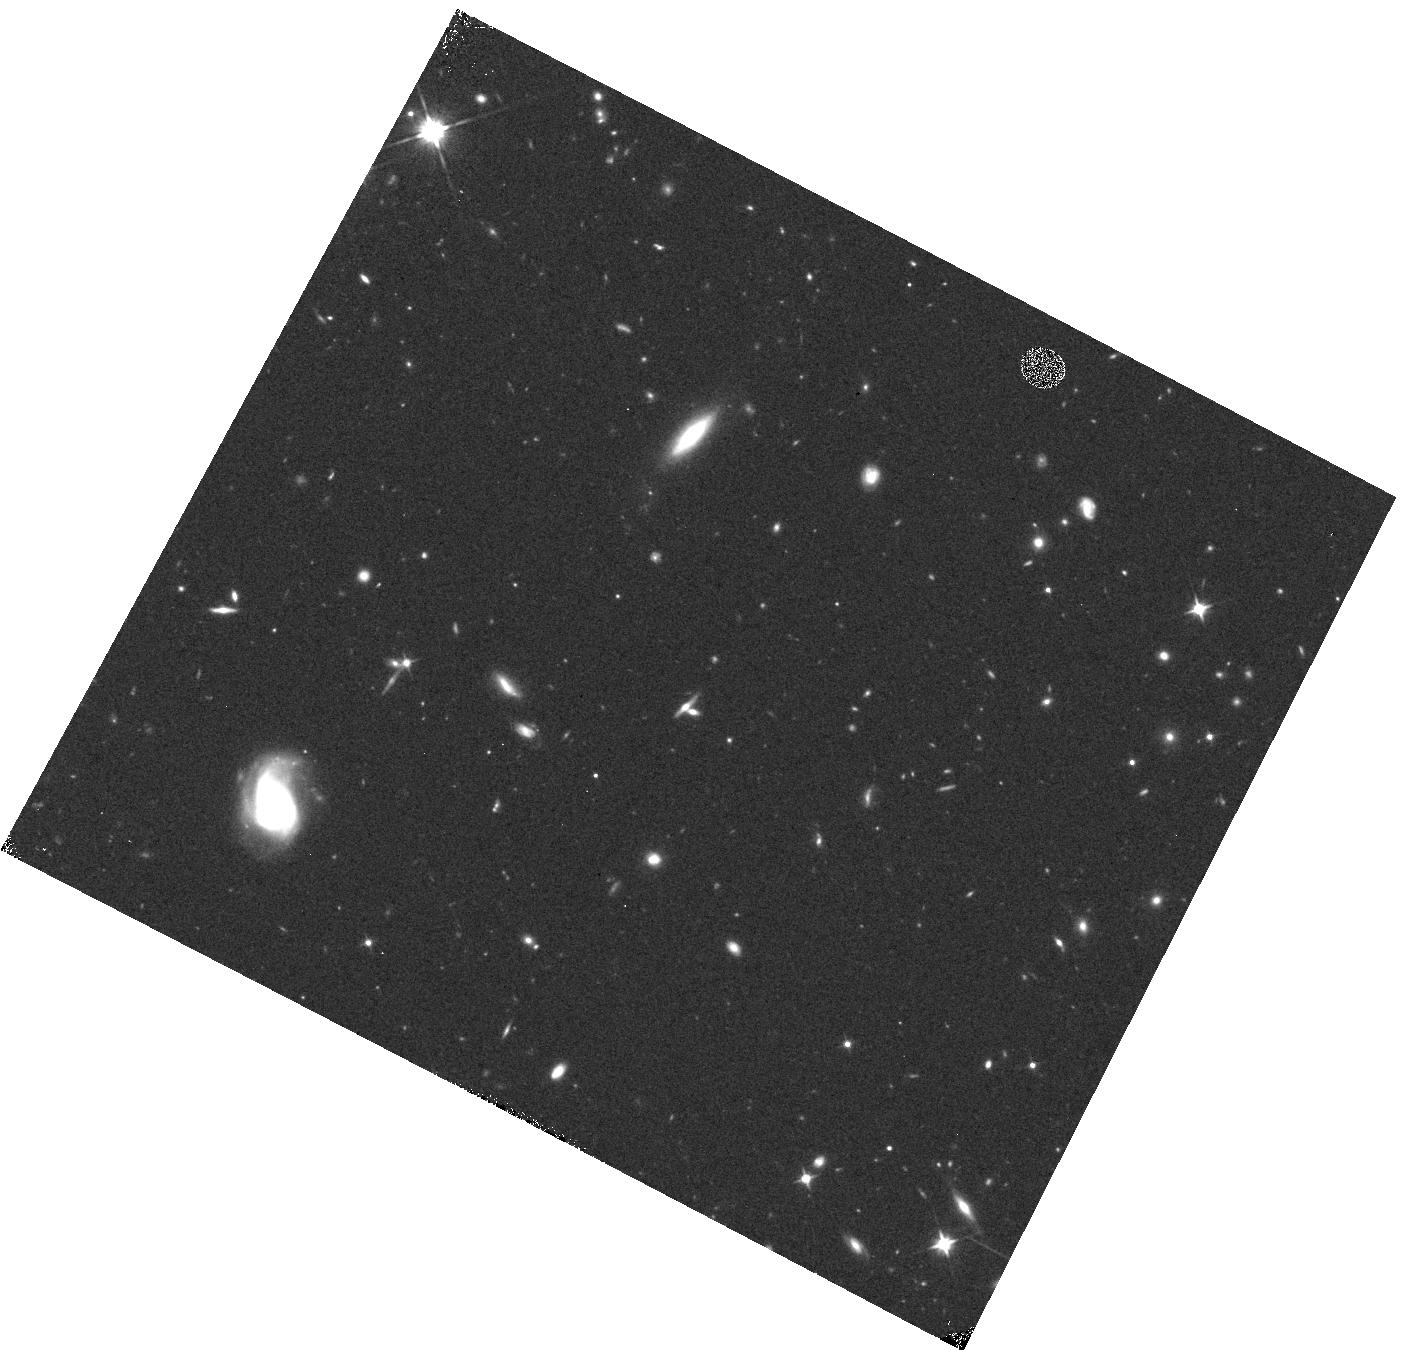
Target: field at RA 353.820°, Dec -35.605°. Instrument: WFC3/IR. Filter: F110W. Exposure: 8 min. Observation ID: hst_13517_g2_wfc3_ir_f110w_icdyg2

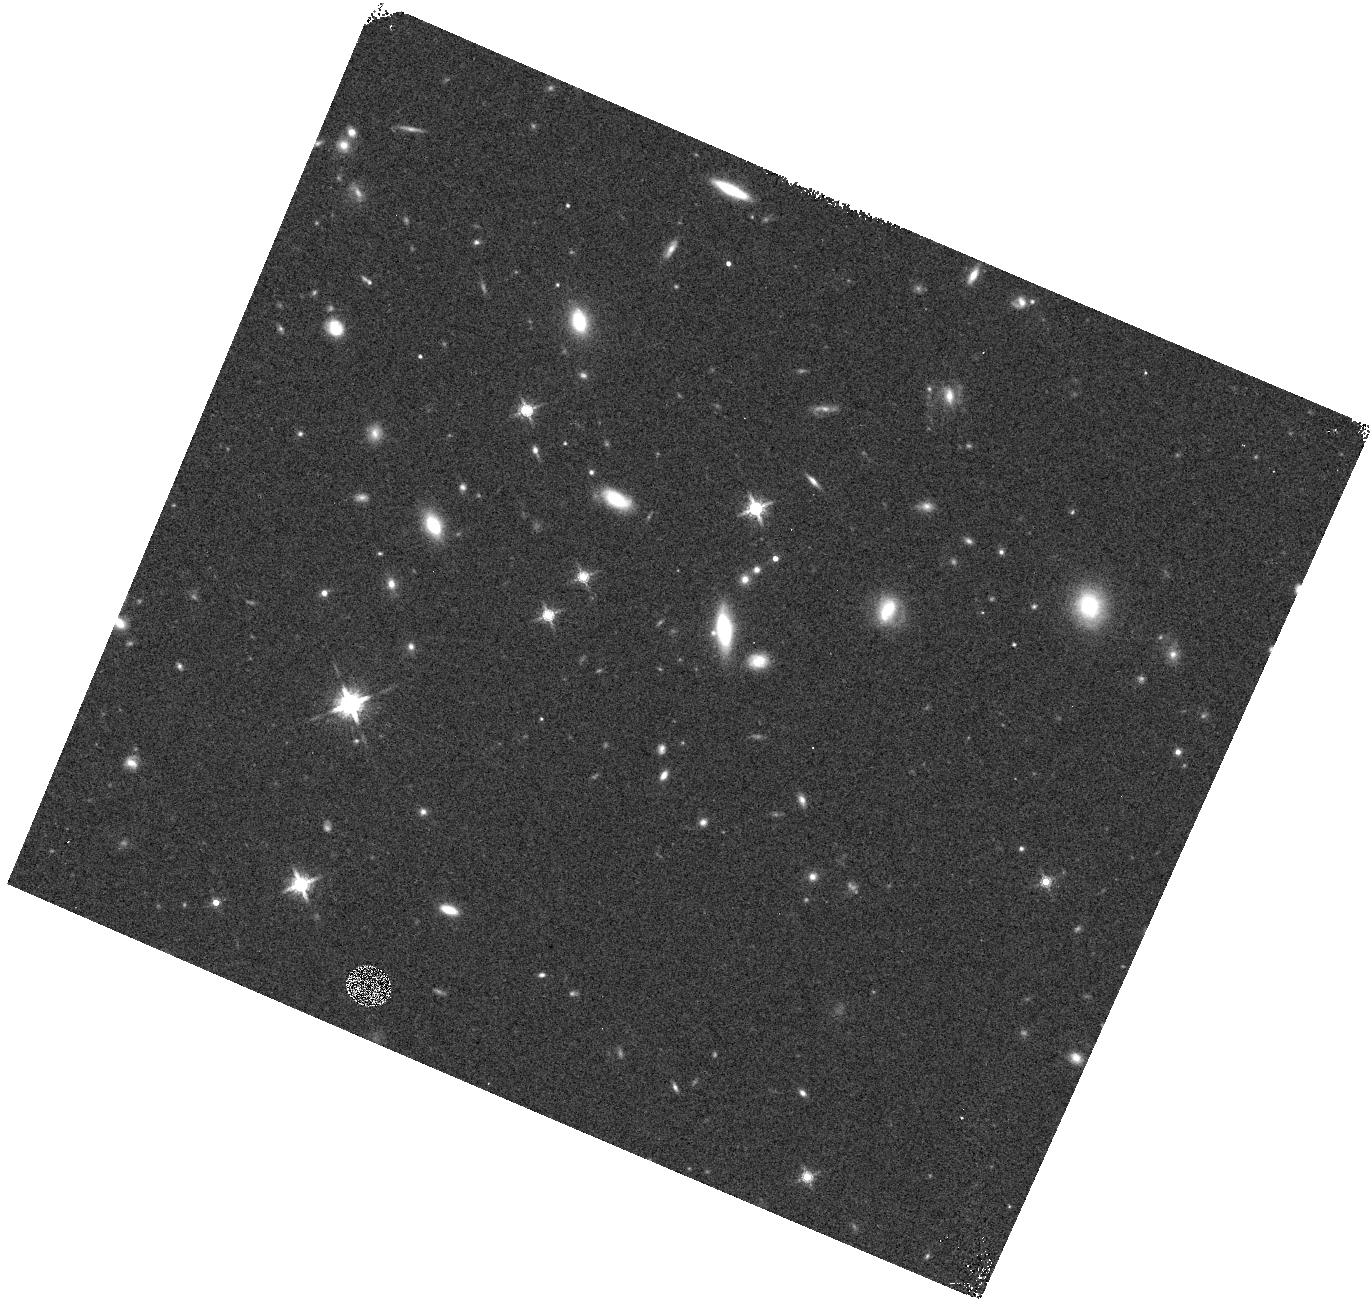
Target: field at RA 152.056°, Dec 12.048°. Instrument: WFC3/IR. Filter: F160W. Exposure: 4 min. Observation ID: hst_13517_1r_wfc3_ir_f160w_icdy1r

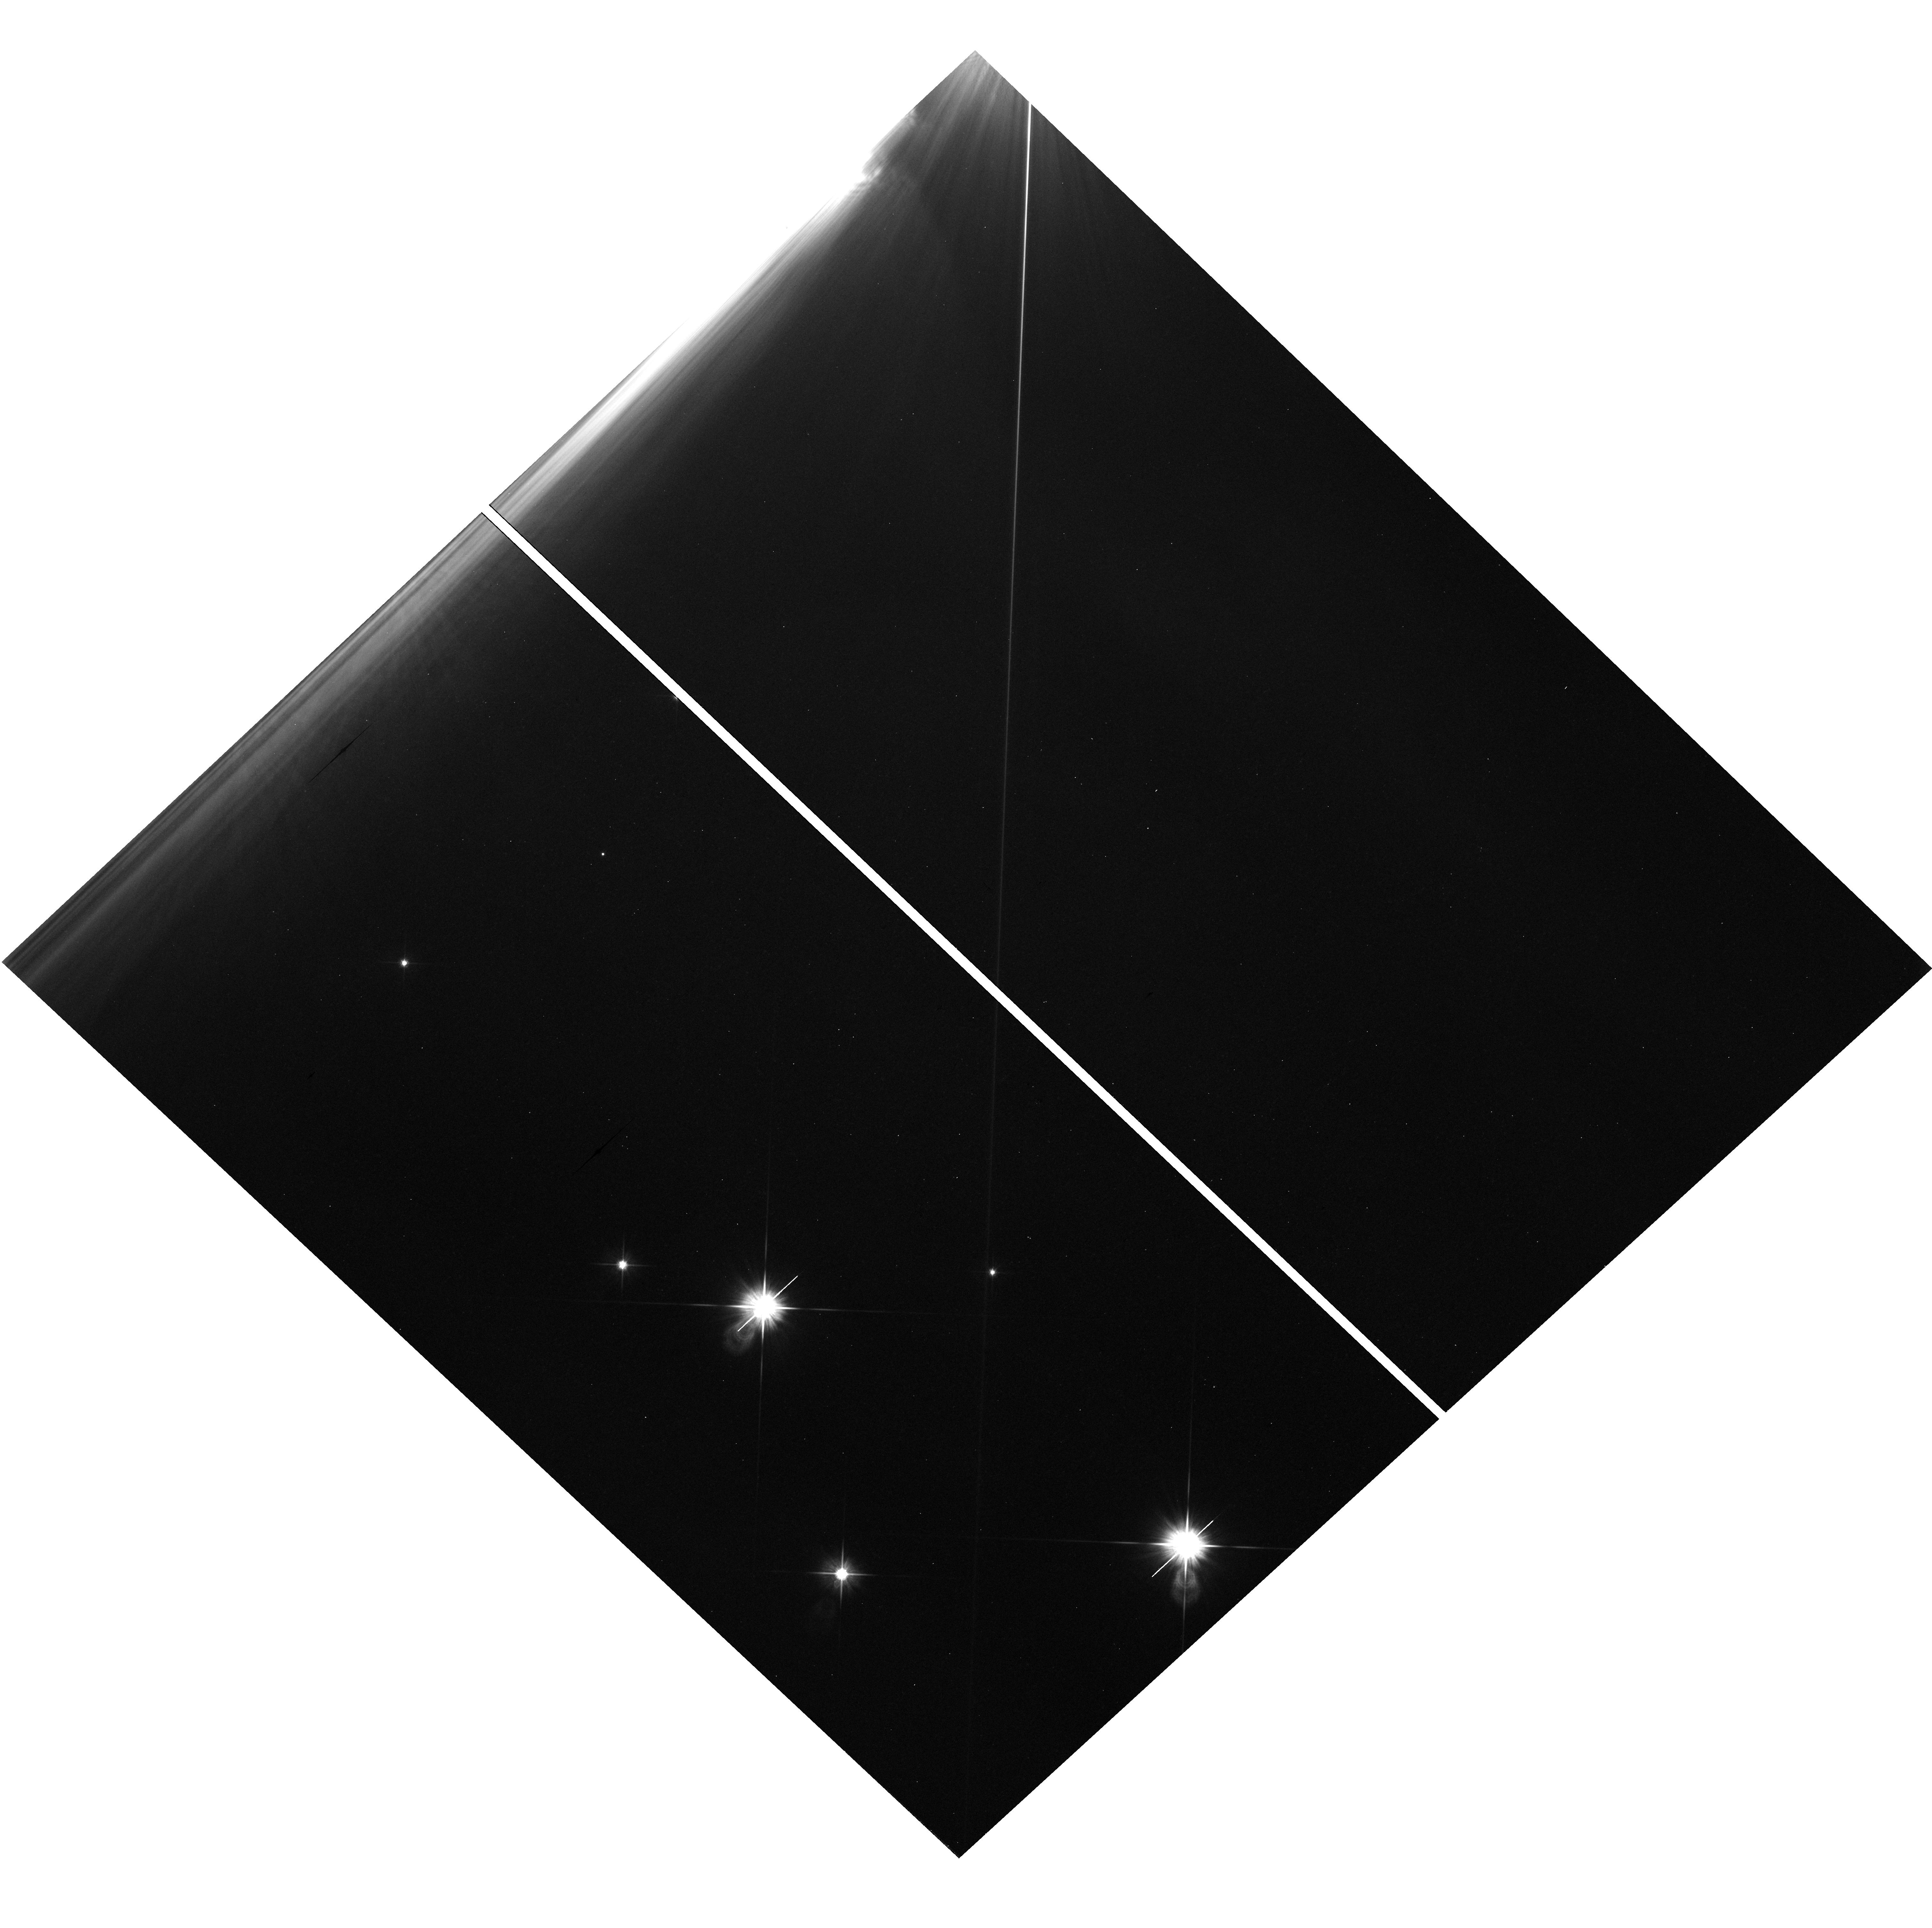
Target: field at RA 83.820°, Dec -6.069°. Instrument: WFC3/UVIS. Filter: F606W. Exposure: 25 min. Observation ID: hst_13517_3s_wfc3_uvis_f606w_icdy3s

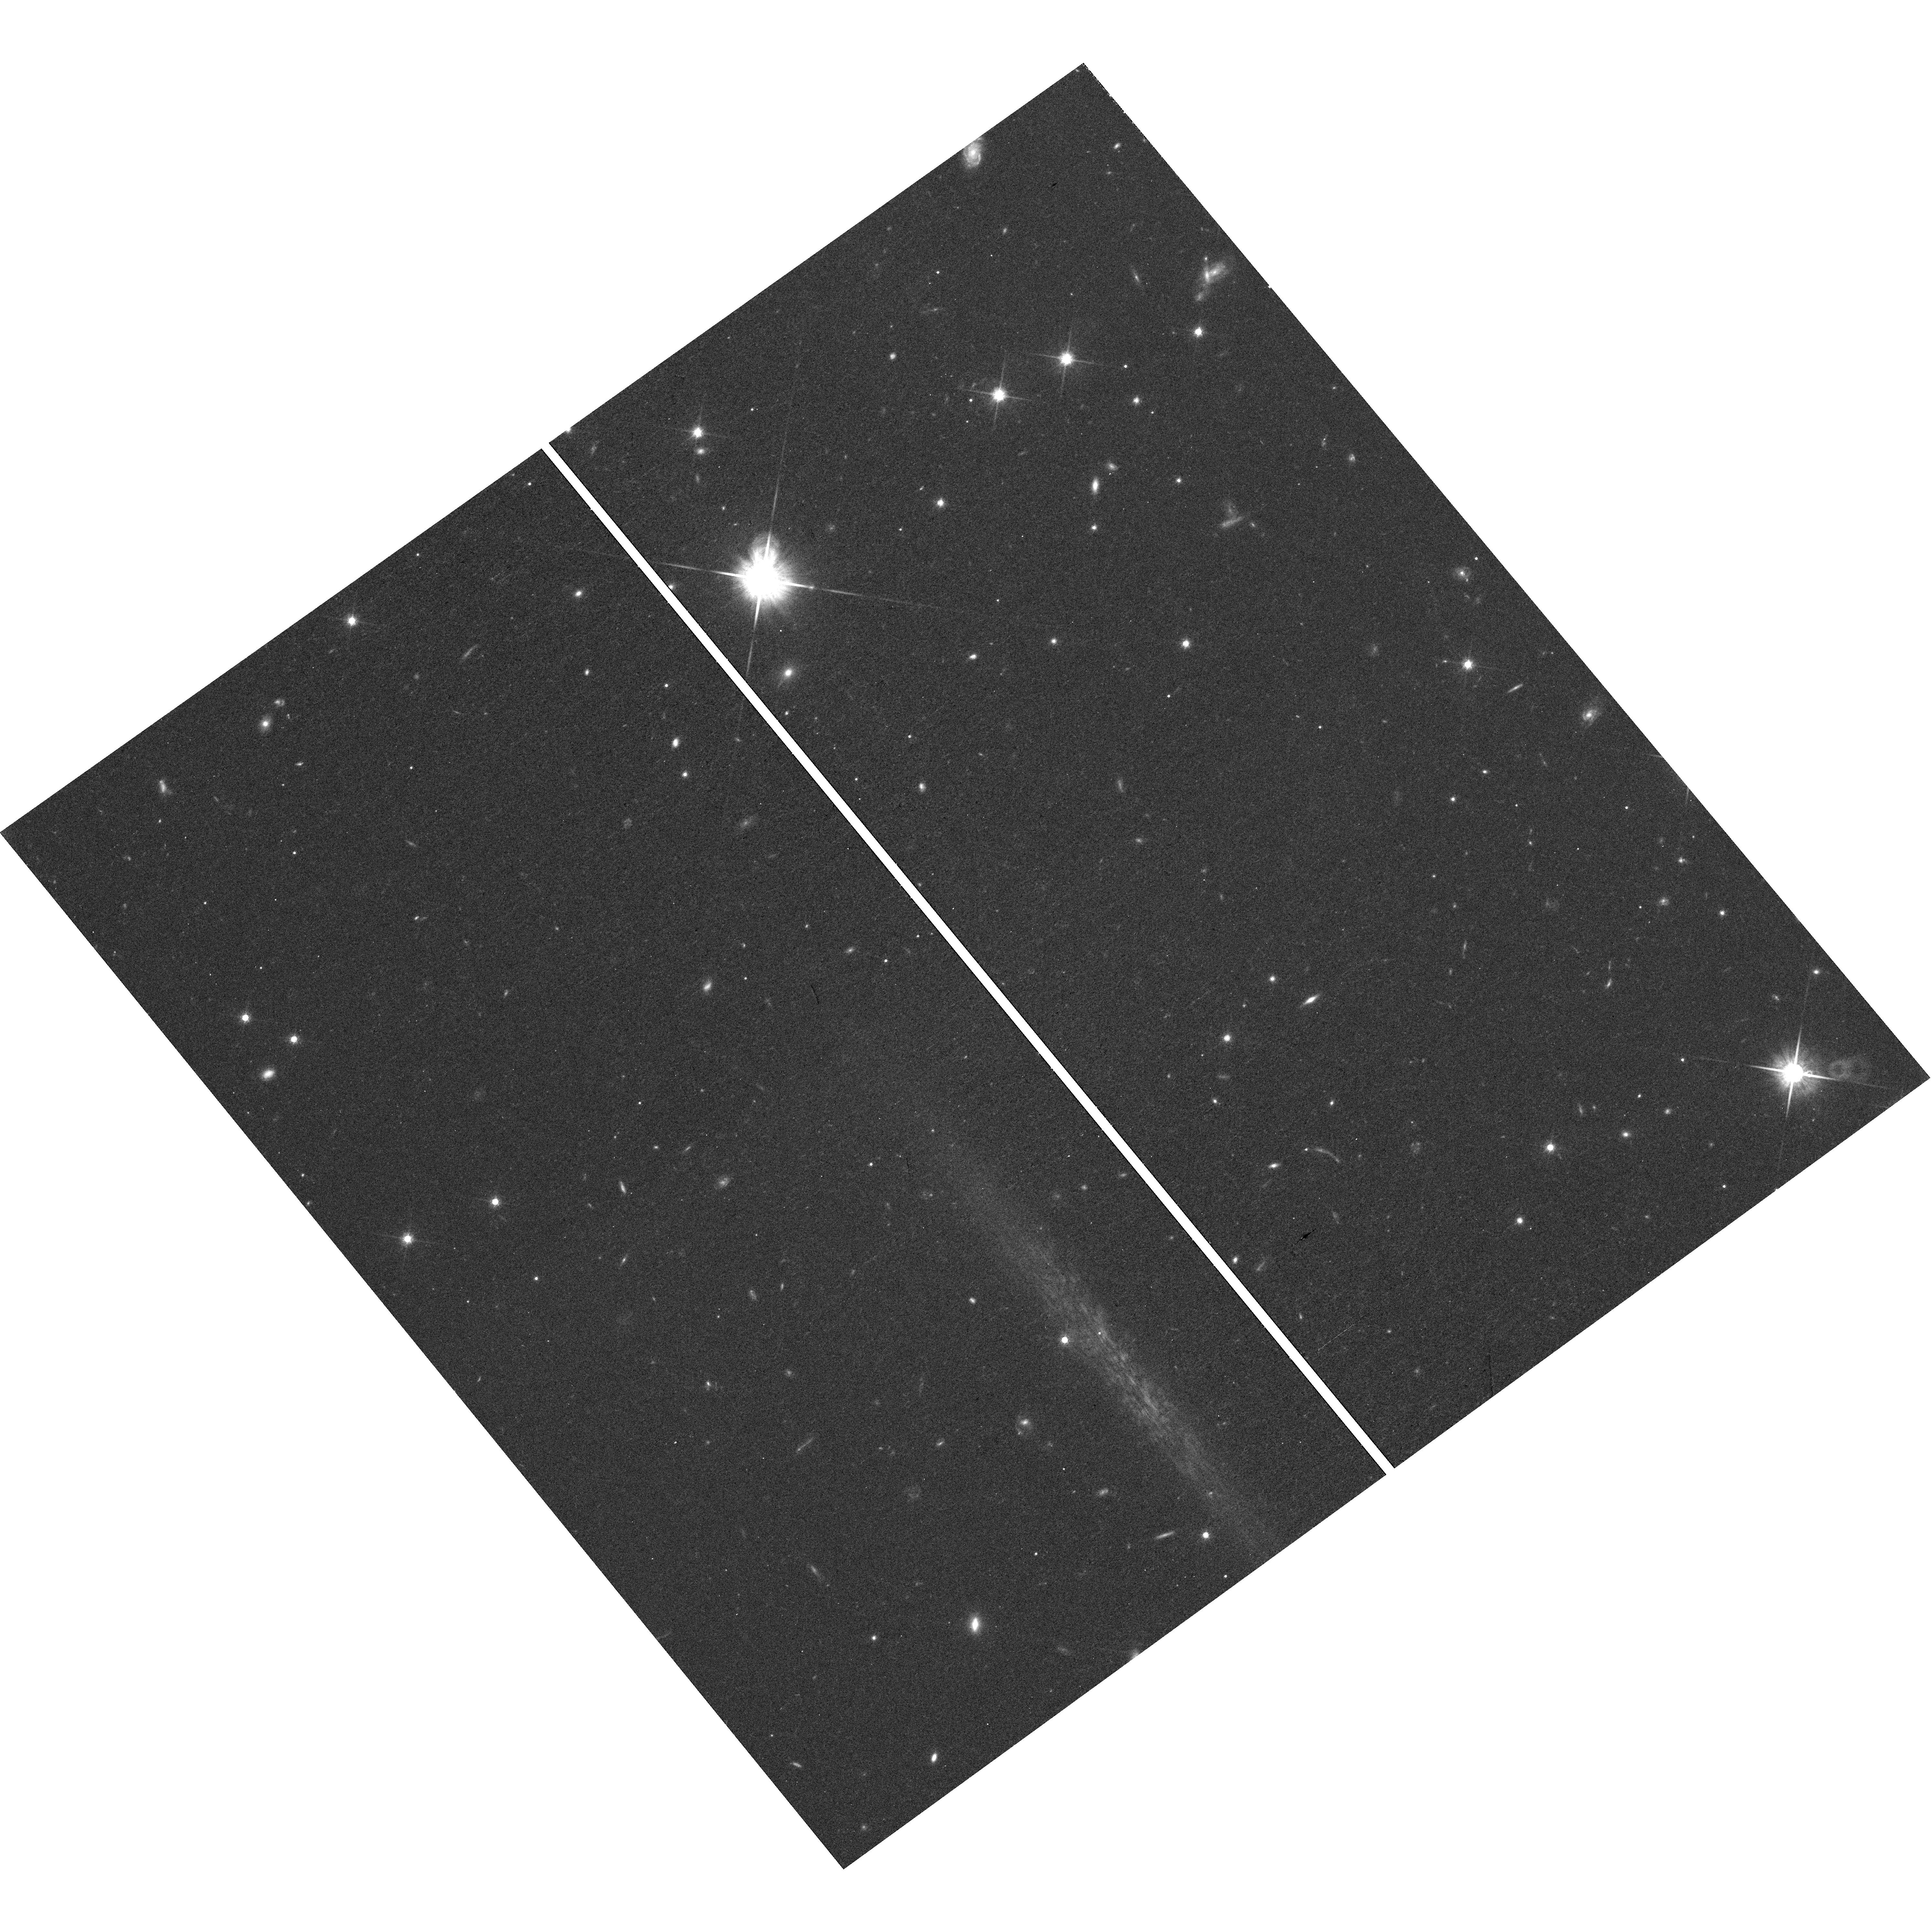
Target: field at RA 151.325°, Dec -24.360°. Instrument: WFC3/UVIS. Filter: F814W. Exposure: 33 min. Observation ID: hst_13517_ez_wfc3_uvis_f814w_icdyez

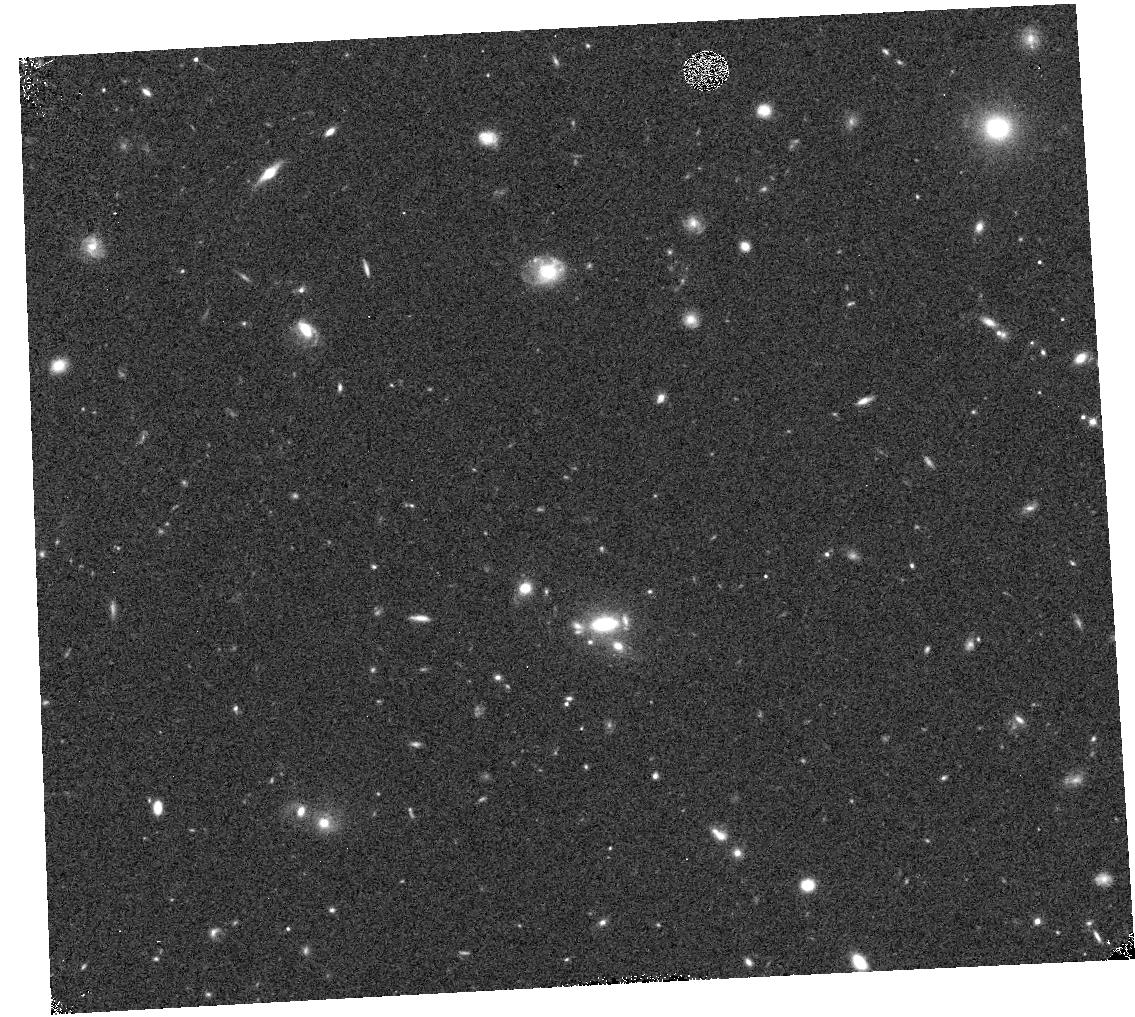
Target: field at RA 217.354°, Dec 32.412°. Instrument: WFC3/IR. Filter: F110W. Exposure: 3 min. Observation ID: hst_13517_eo_wfc3_ir_f110w_icdyeo

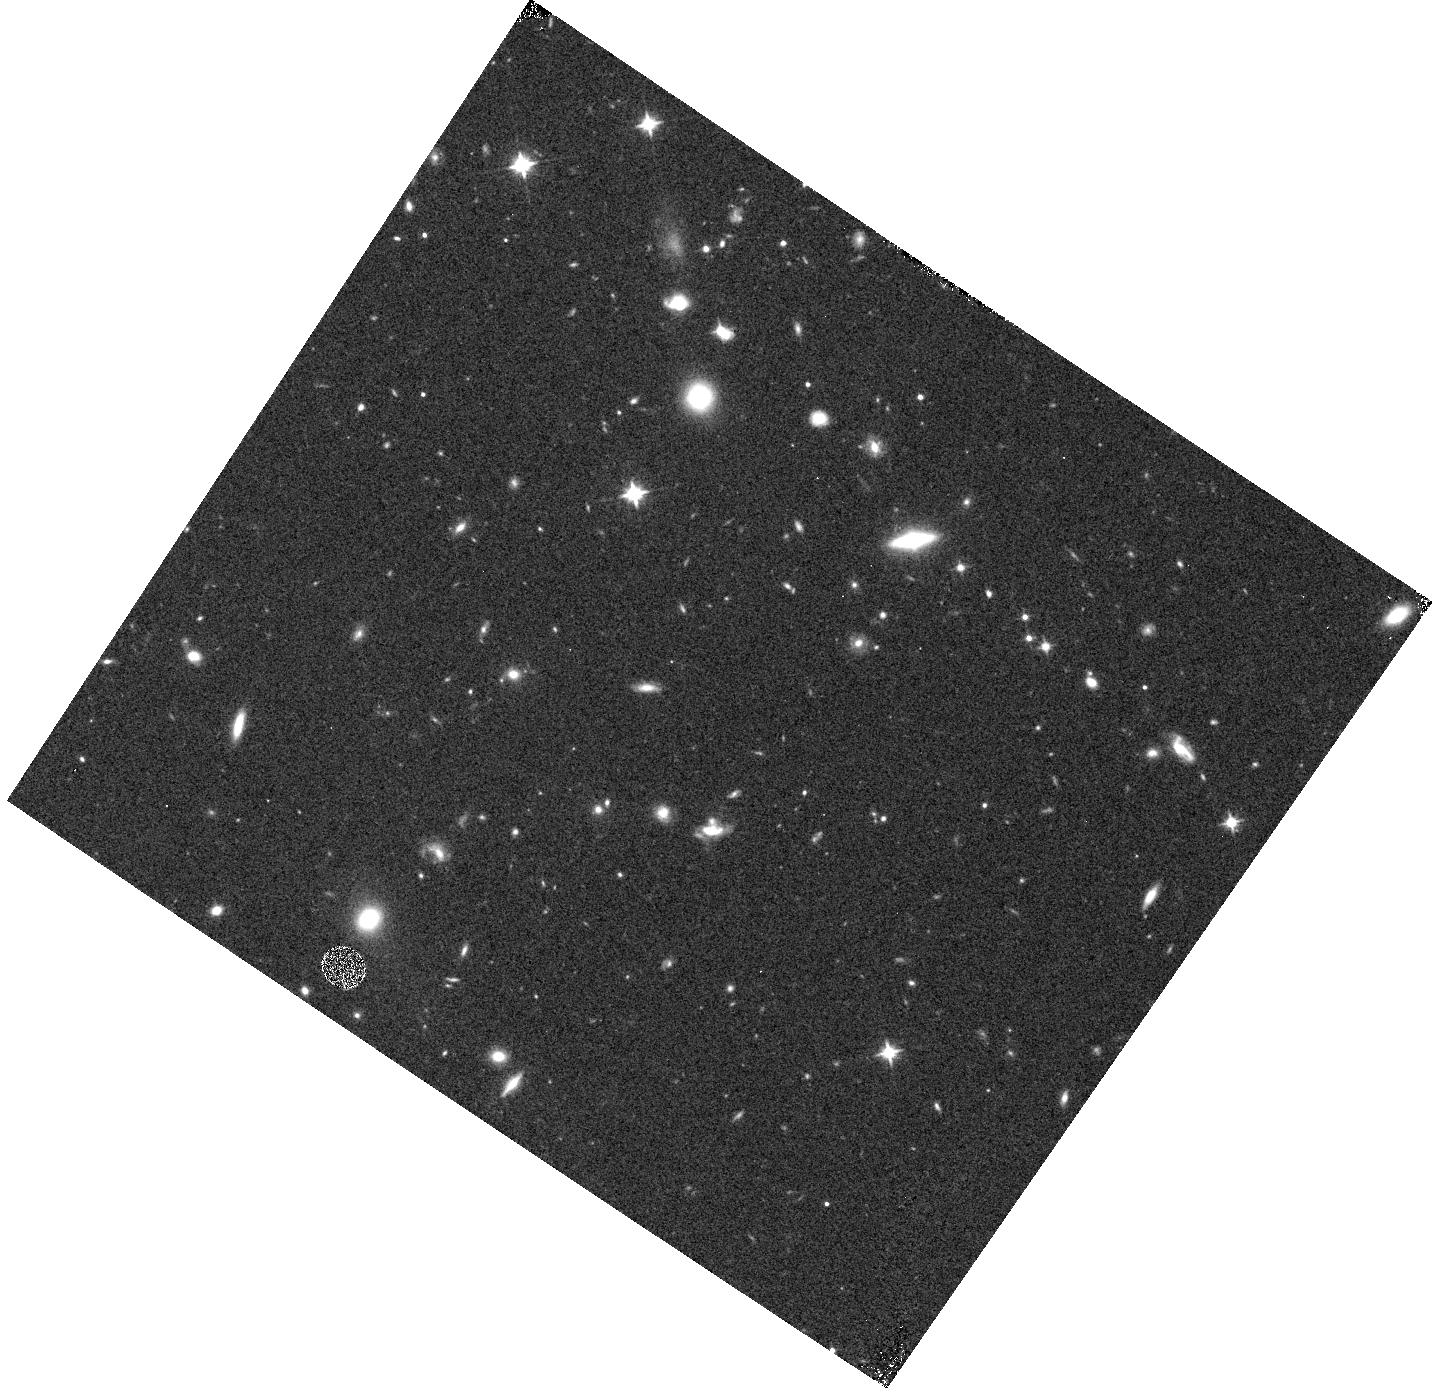
Target: field at RA 151.925°, Dec 10.070°. Instrument: WFC3/IR. Filter: F110W. Exposure: 6 min. Observation ID: hst_13517_gb_wfc3_ir_f110w_icdygb

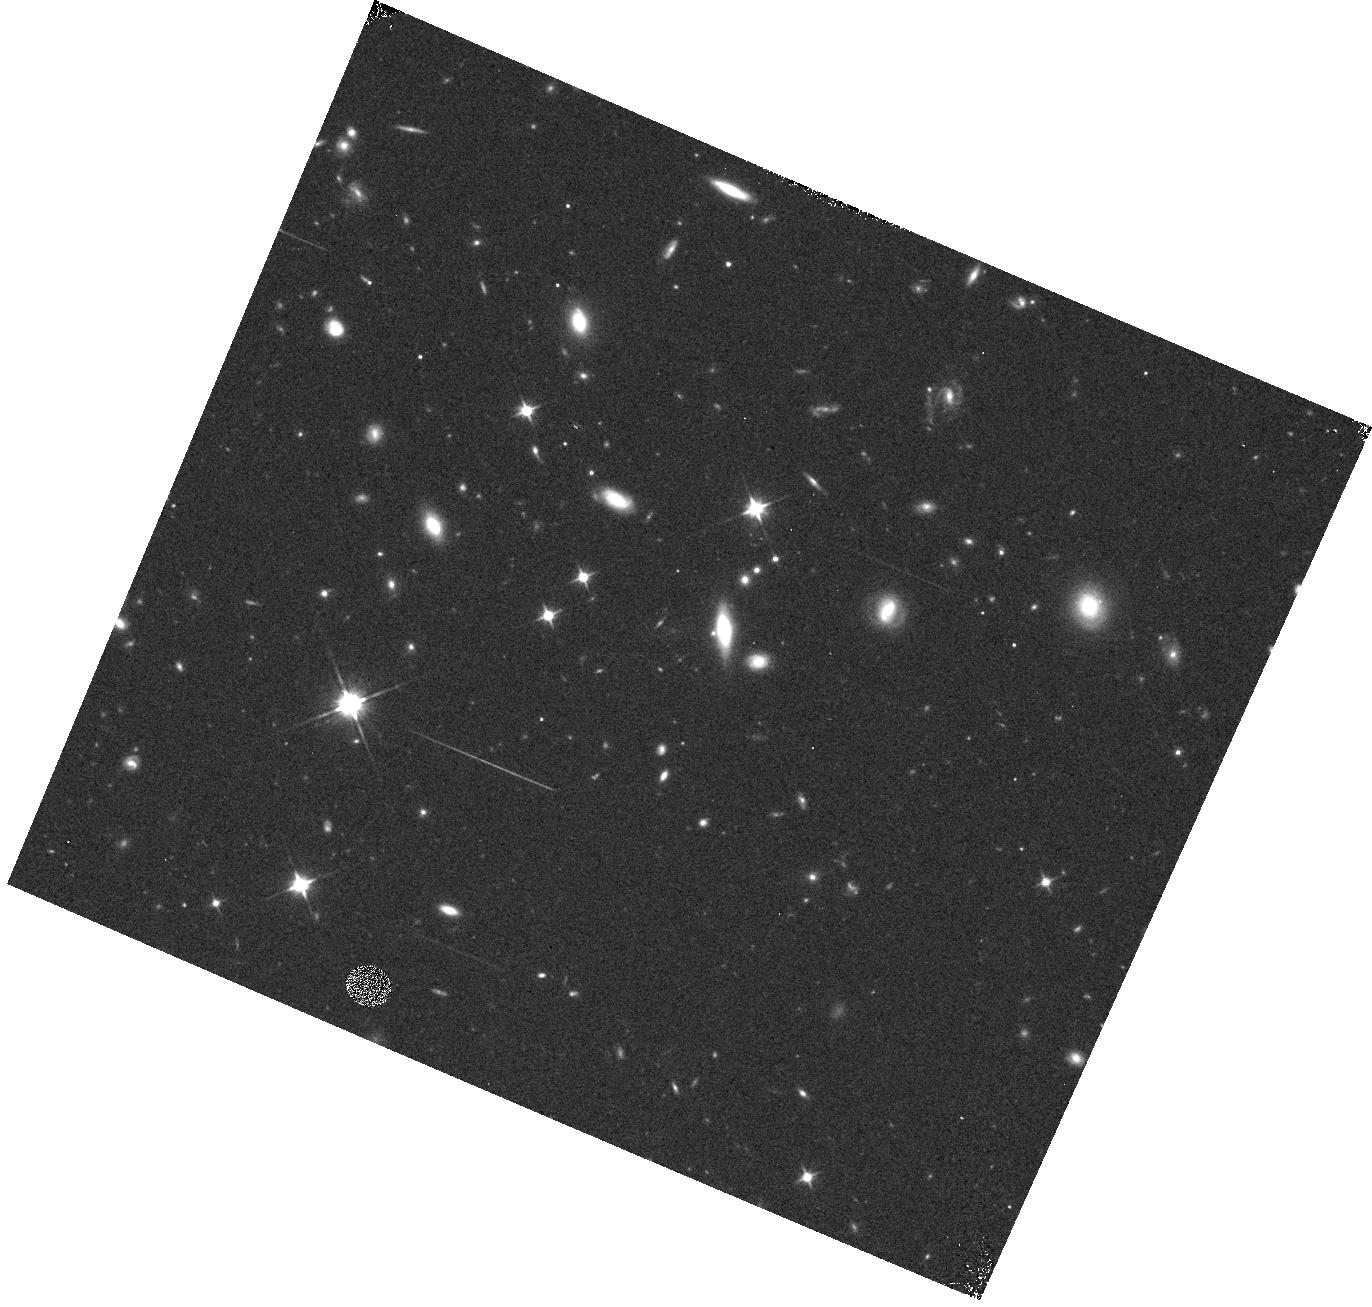
Target: field at RA 152.056°, Dec 12.048°. Instrument: WFC3/IR. Filter: F110W. Exposure: 6 min. Observation ID: hst_13517_1m_wfc3_ir_f110w_icdy1m

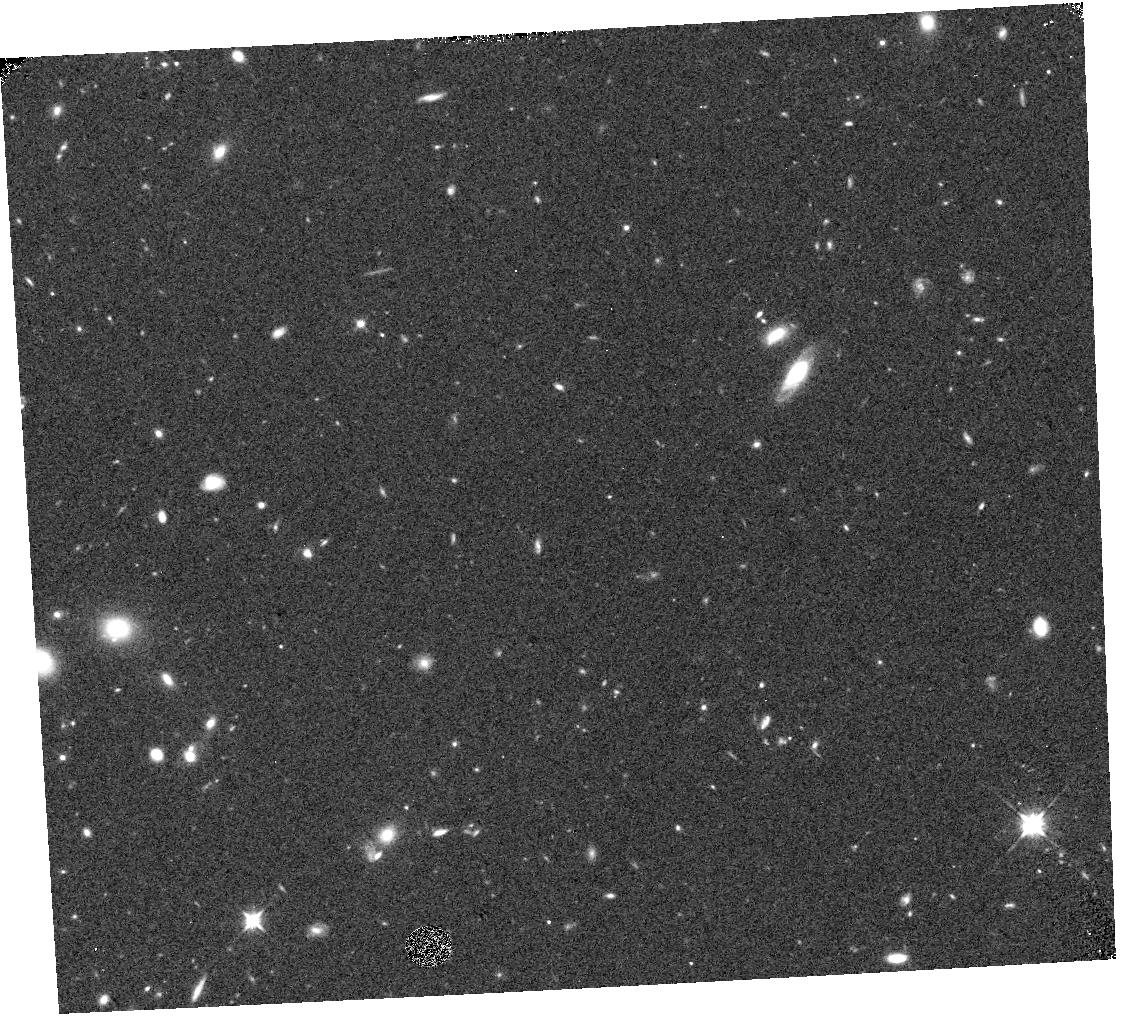
Target: field at RA 178.729°, Dec 19.670°. Instrument: WFC3/IR. Filter: F110W. Exposure: 8 min. Observation ID: hst_13517_gi_wfc3_ir_f110w_icdygi

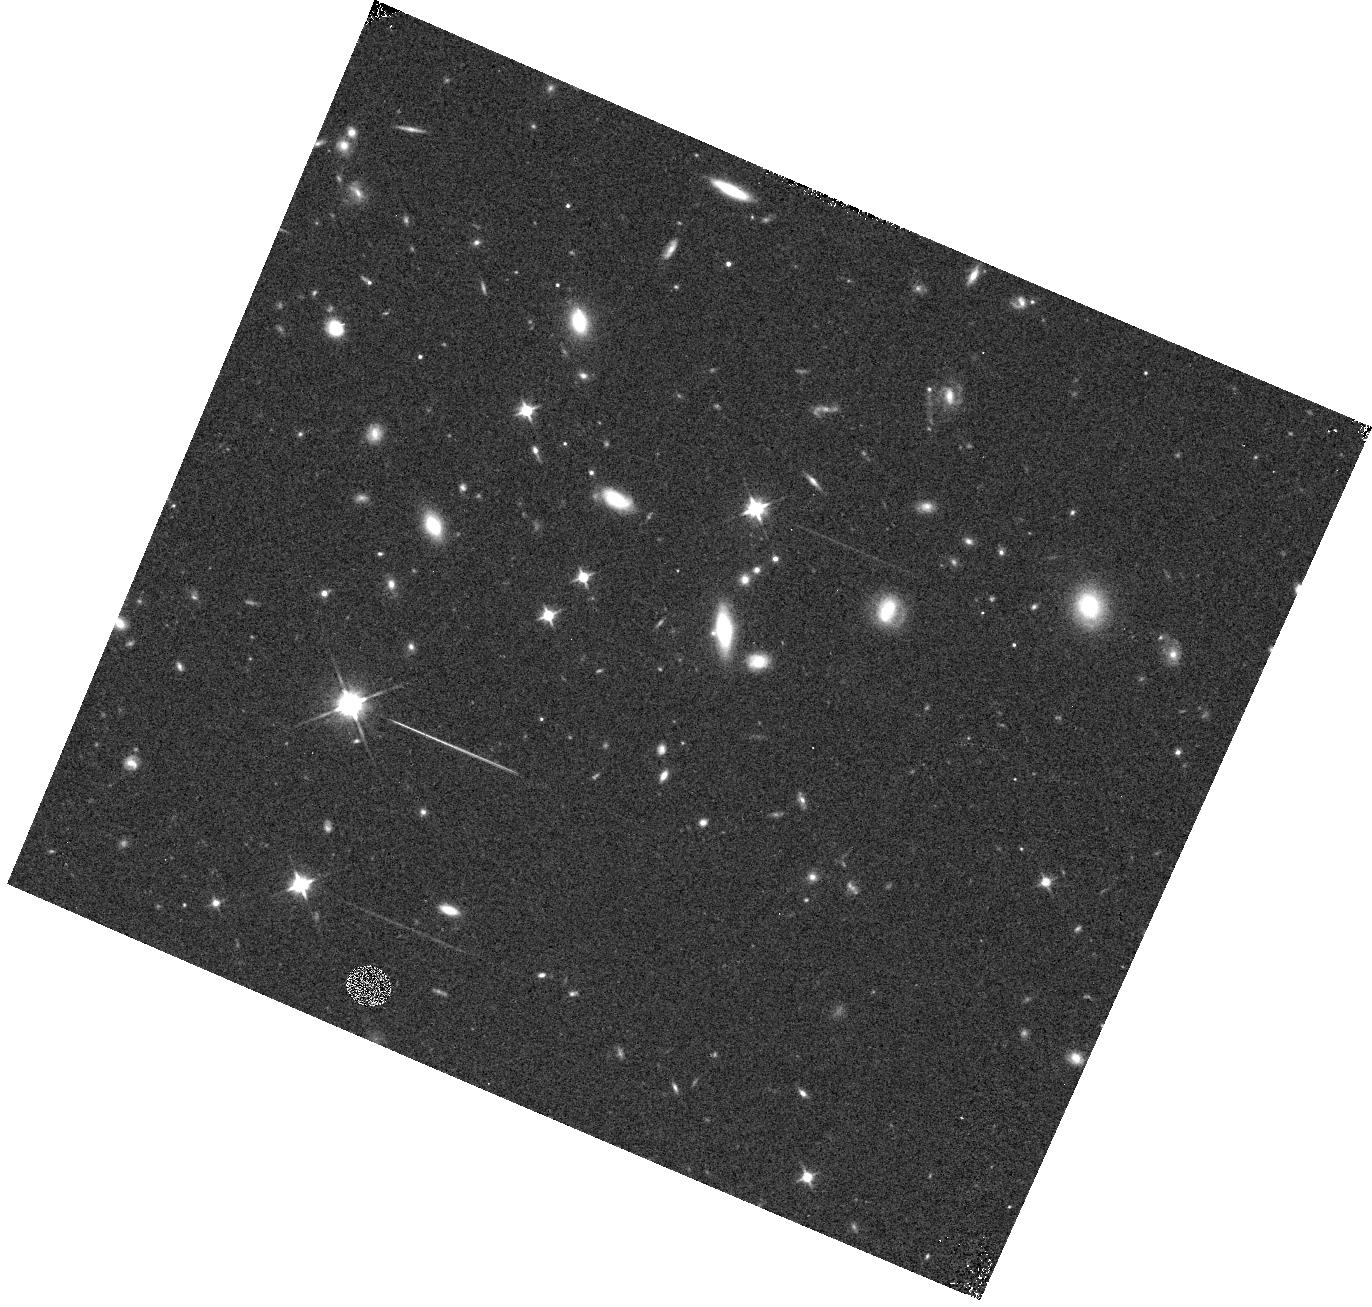
Target: field at RA 152.056°, Dec 12.048°. Instrument: WFC3/IR. Filter: F110W. Exposure: 3 min. Observation ID: hst_13517_1n_wfc3_ir_f110w_icdy1n

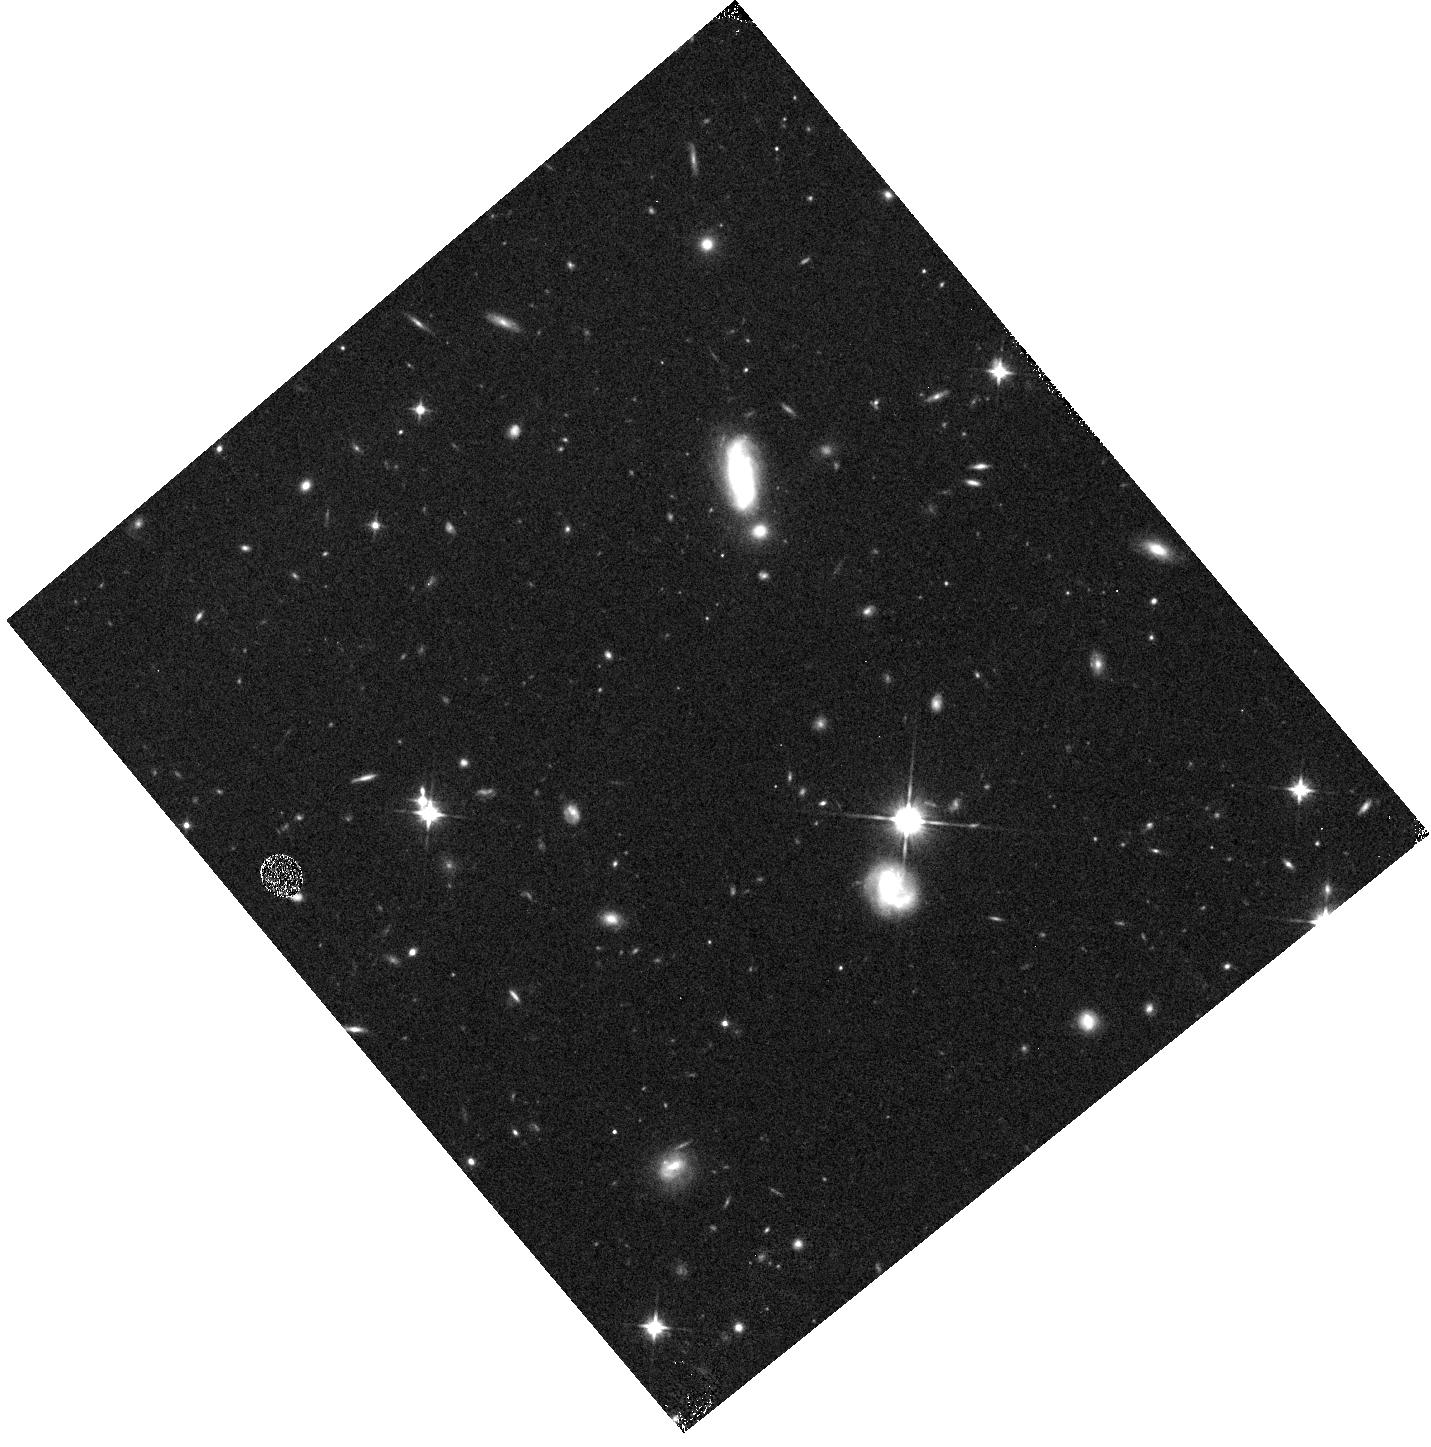
Target: field at RA 42.419°, Dec 27.316°. Instrument: WFC3/IR. Filter: F110W. Exposure: 5 min. Observation ID: hst_13517_5p_wfc3_ir_f110w_icdy5p

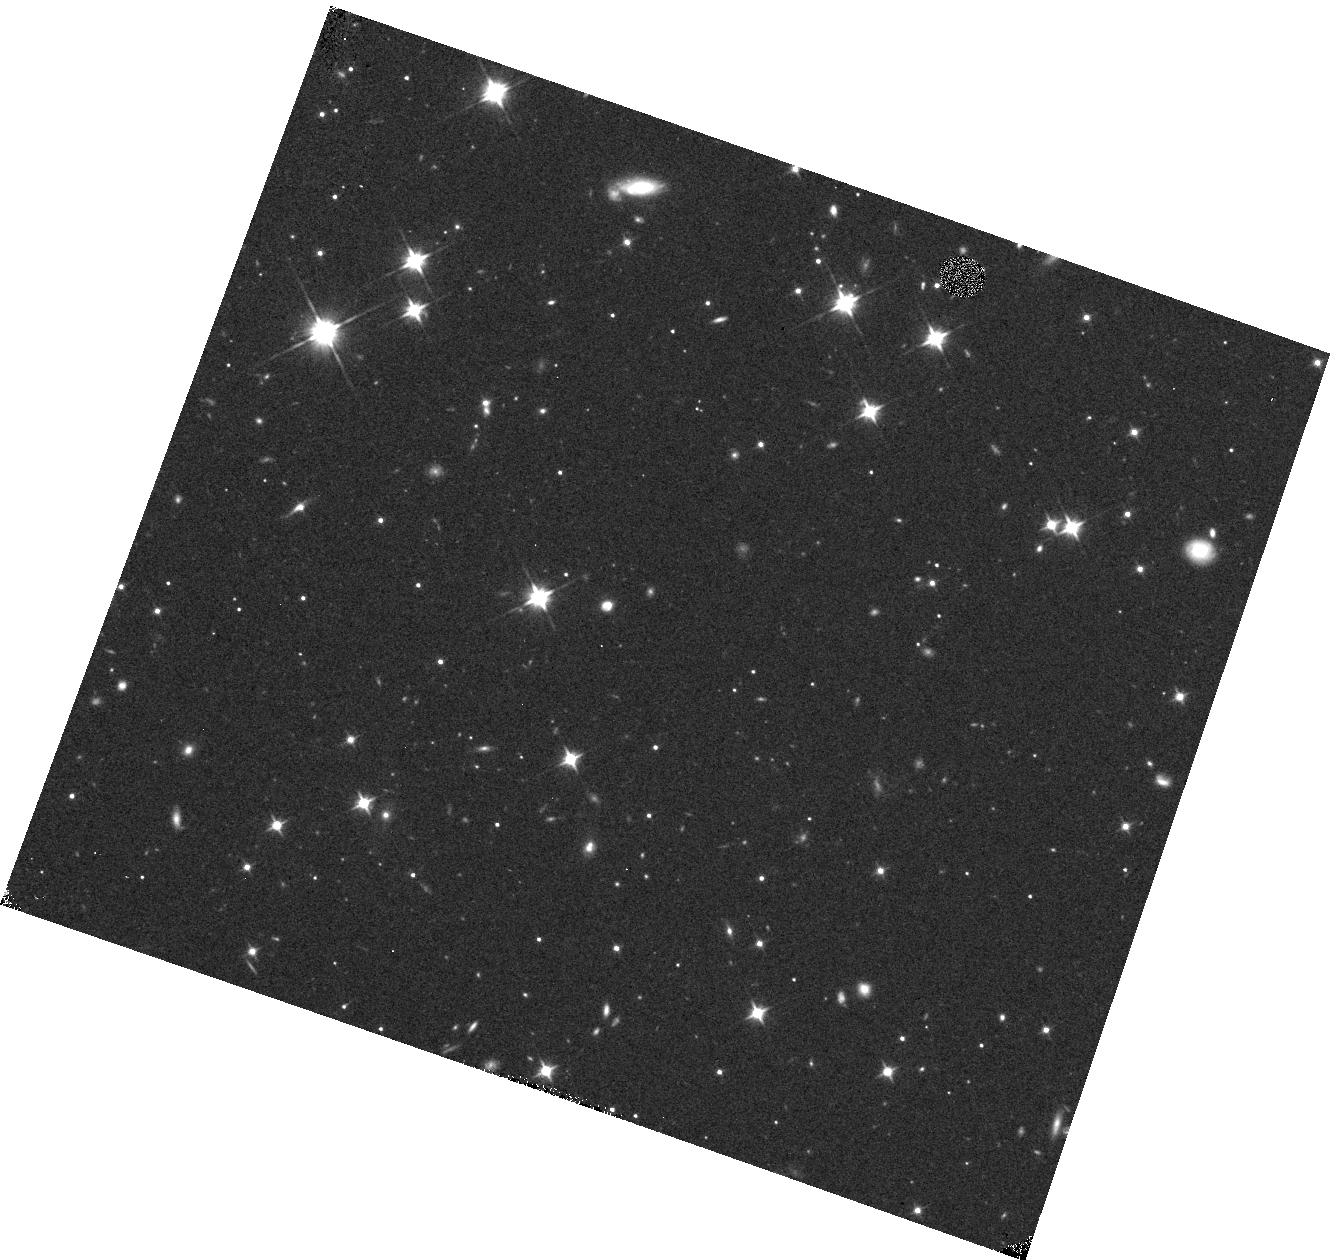
Target: field at RA 207.992°, Dec -33.077°. Instrument: WFC3/IR. Filter: F110W. Exposure: 7 min. Observation ID: hst_13517_4z_wfc3_ir_f110w_icdy4z

WFC3 Infrared Spectroscopic Parallel Survey WISP: A Survey of Star Formation Across Cosmic Time (PI: Malkan, Matthew A.)

Our WFC3 Infrared Spectroscopic Parallels (WISPs) have shown the power of slitless spectroscopy to probe galaxy evolution from 0.5<z<2.5. WISP is particularly sensitive to low-mass, metal-poor, galaxies with extreme star formation rates. These are missed by conventional continuum-selected surveys. The broad, continuous, spectral coverage of the G102 and G141 grisms (0.8--1.7 um) provides the best measurement of the de-reddened star formation rate, and the mass-metallicity relation, throughout this epoch, over which ground-based searches are severely limited. We propose to extend this cost-effective WFC3 Survey by using 375 pure parallel orbits for grism spectroscopy in 50 deep (4-5 orbit) and 50 shallow (3-orbit) fields. This will complete a sample of 6000 galaxies with [OII], [OIII], Ha, Hb, or [SII] in the redshift desert. Our primary science goals are: (1) Derive the extinction-corrected Ha luminosity function, and the resulting cosmic history of star formation across 0.5<z<1.5, and the [O III] luminosity function to redshift 2.5. (2) Measure the mass-metallicity relation at z>1 to low masses, with the support of our ongoing ground-based follow-up. (3) Examine the role of metal-poor dwarfs and extreme starbursts in galaxy assembly. (4) Use the Balmer break and D4000 diagnostics to find and determine the ages of absorption-line galaxies down to J=24-25. (5) Search for rare objects such as Lya emitters at z>6, reddened AGN, close physical pairs of galaxies, T- and Y-dwarf stars (of which we have already found three). The WISP value-added public data release is likely to be one of Hubble's major legacies of 0.8--1.7 um spectroscopy.